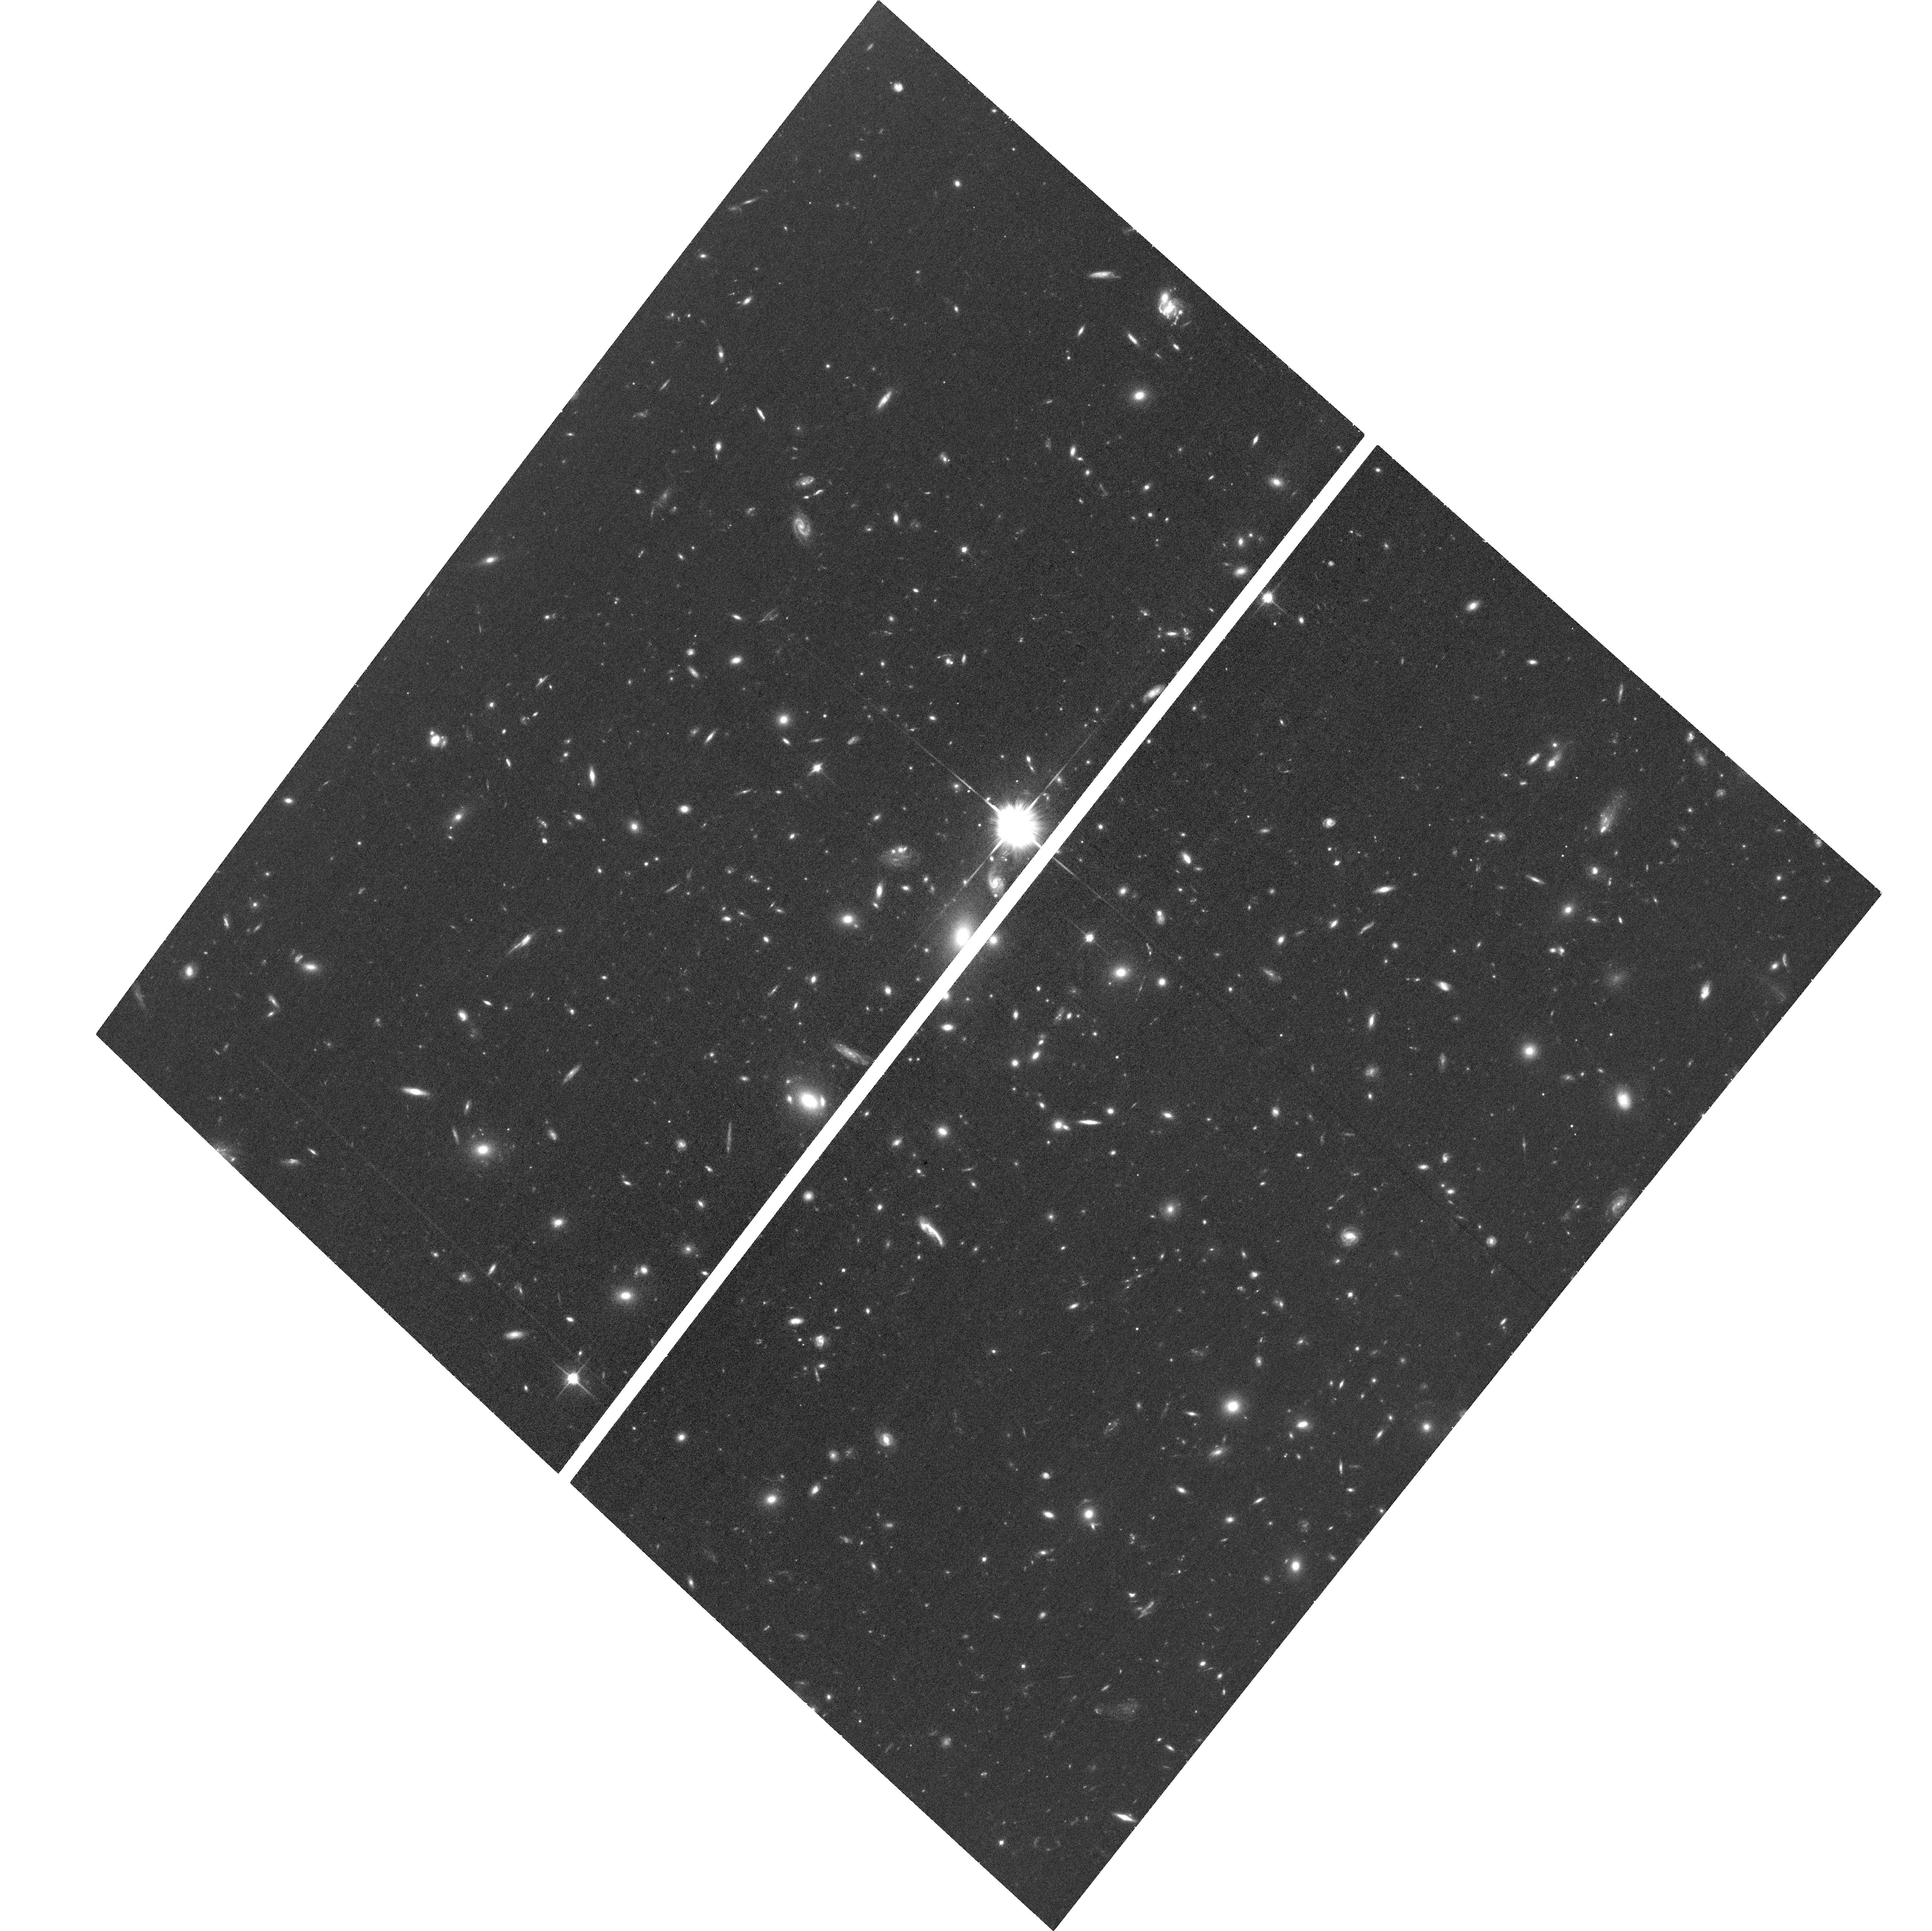
Target: WHL-J24.3324-8.477
Instrument: ACS/WFC
Filter: F814W
Exposure: 37 min
Observation ID: hst_15842_8y_acs_wfc_f814w_je4y8y

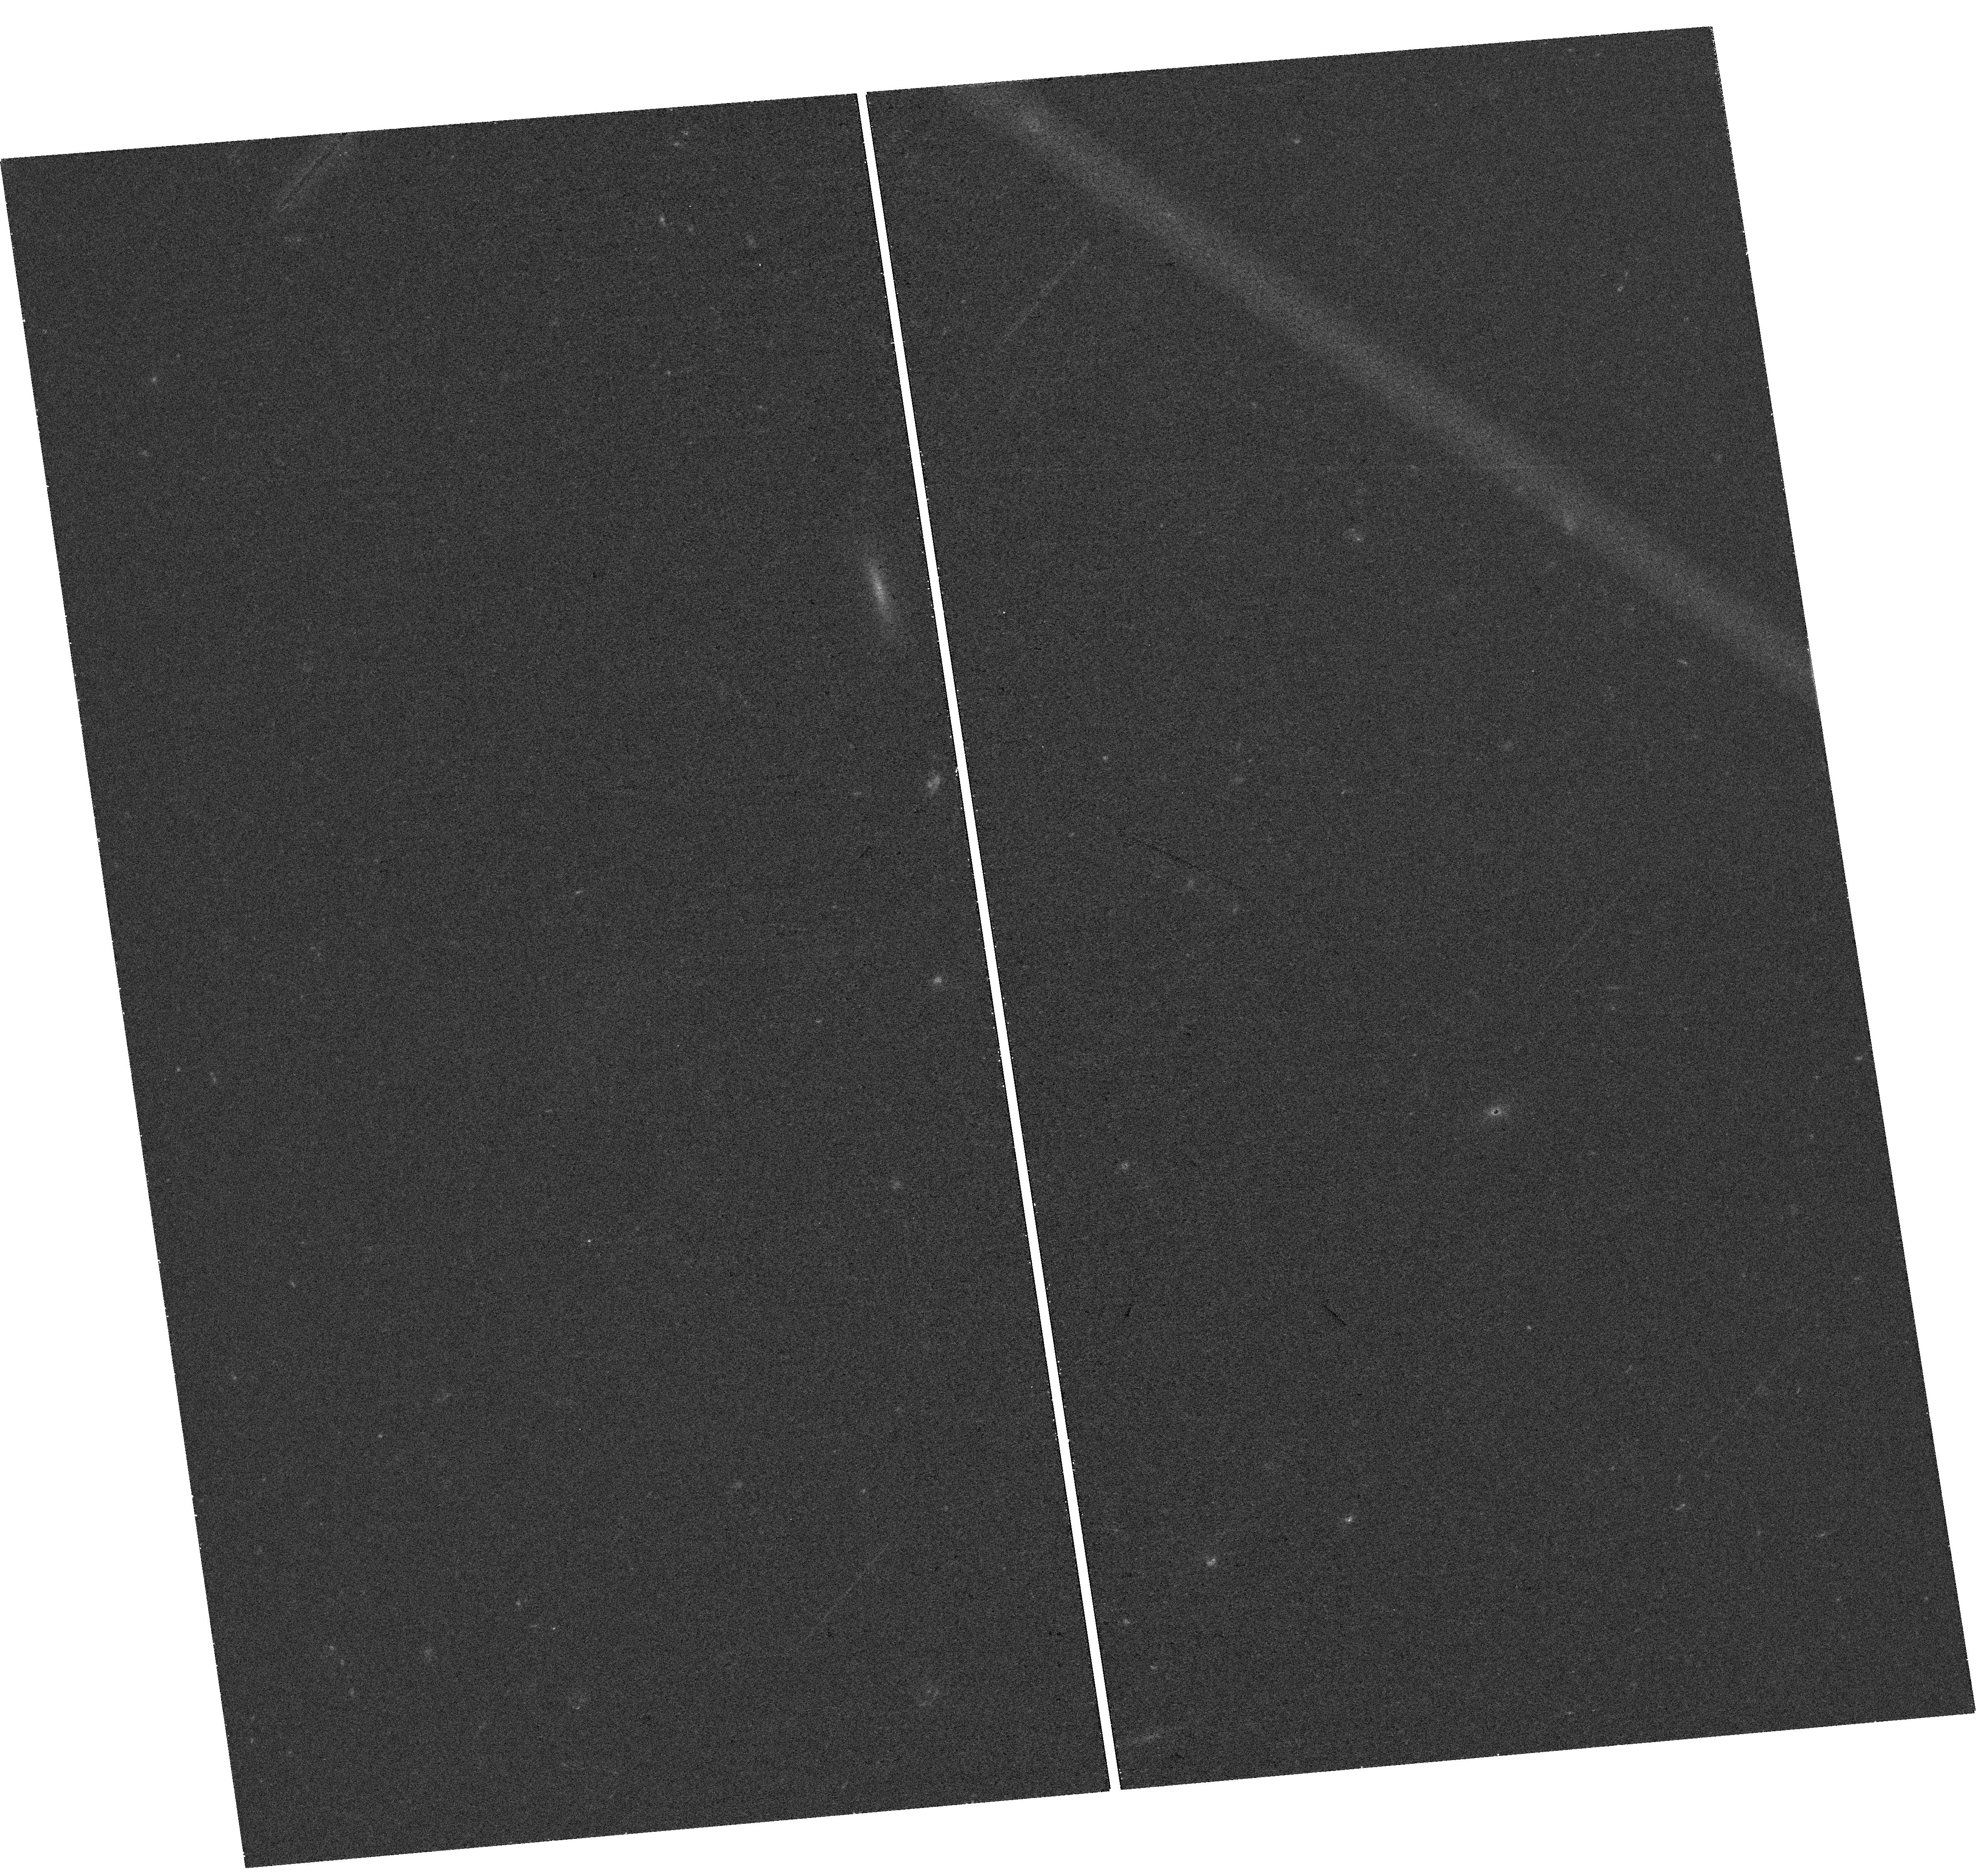
Target: field at RA 24.453°, Dec -8.467°
Instrument: WFC3/UVIS
Filter: F438W
Exposure: 41 min
Observation ID: hst_15842_4x_wfc3_uvis_f438w_ie4y4x

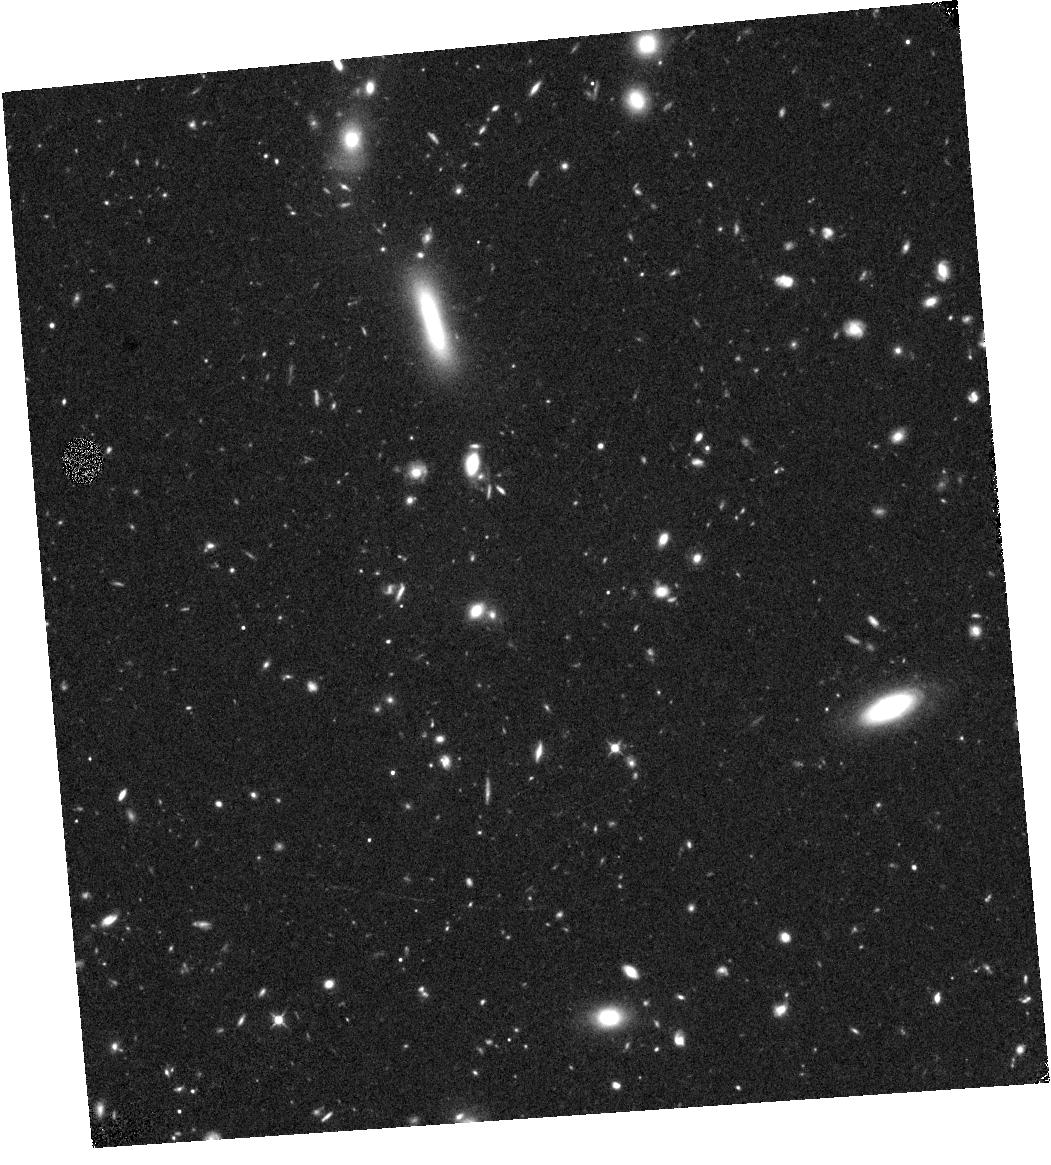
Target: field at RA 24.455°, Dec -8.467°
Instrument: WFC3/IR
Filter: F105W
Exposure: 43 min
Observation ID: hst_15842_8a_wfc3_ir_f105w_ie4y8a

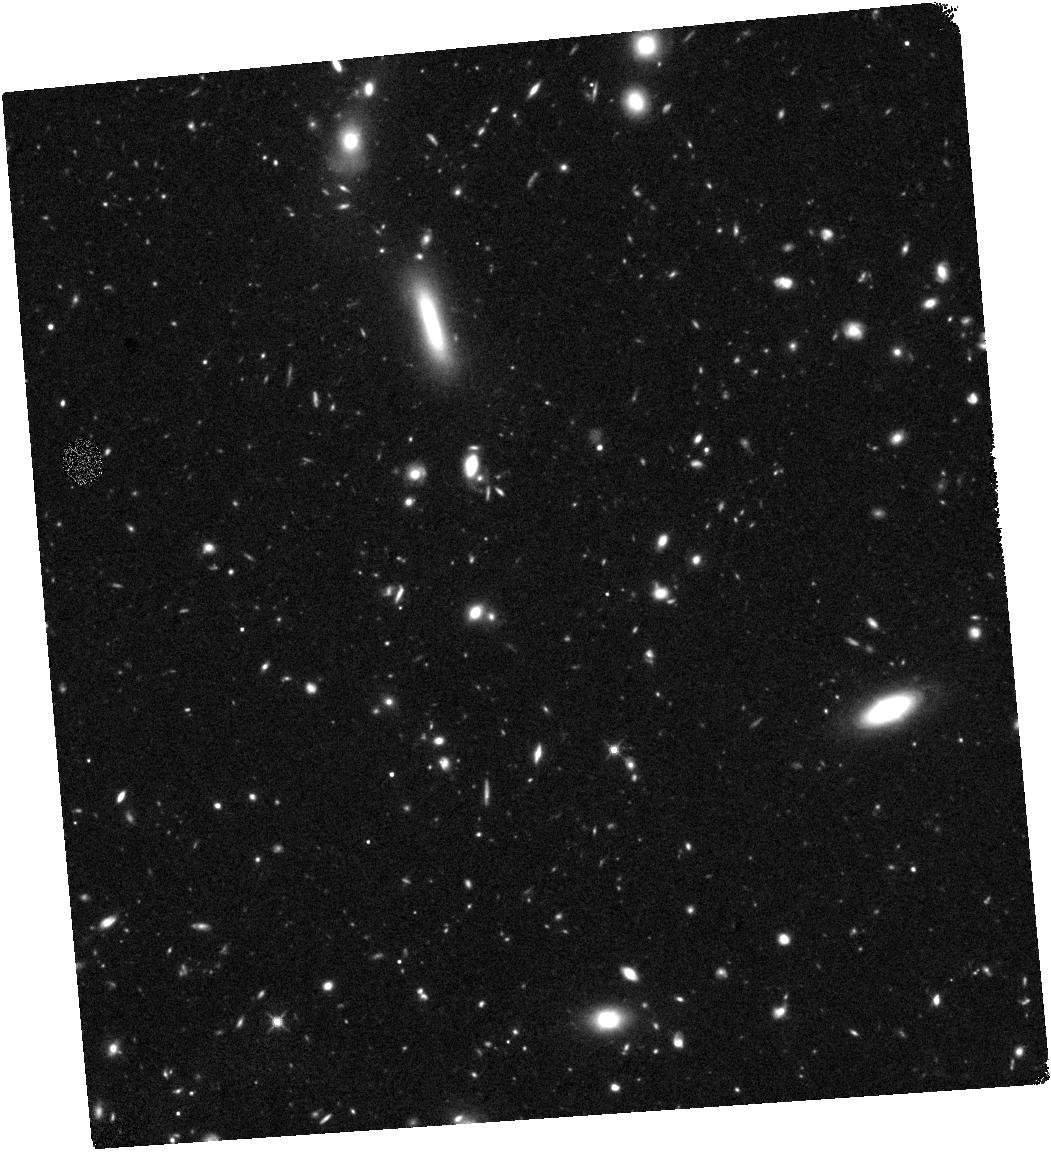
Target: field at RA 24.455°, Dec -8.467°
Instrument: WFC3/IR
Filter: F140W
Exposure: 43 min
Observation ID: hst_15842_4a_wfc3_ir_f140w_ie4y4a

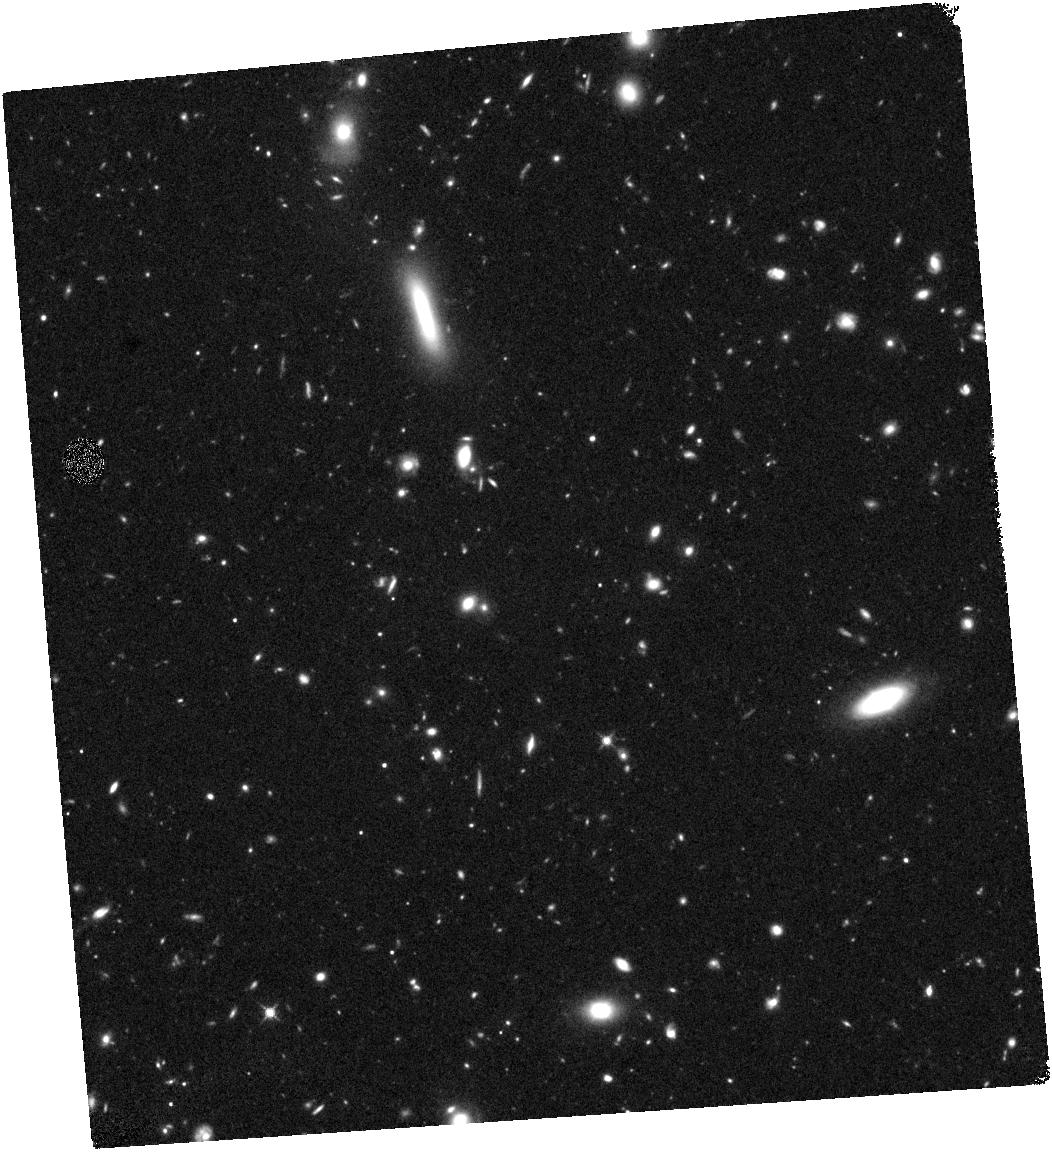
Target: field at RA 24.455°, Dec -8.468°
Instrument: WFC3/IR
Filter: F125W
Exposure: 43 min
Observation ID: hst_15842_8b_wfc3_ir_f125w_ie4y8b

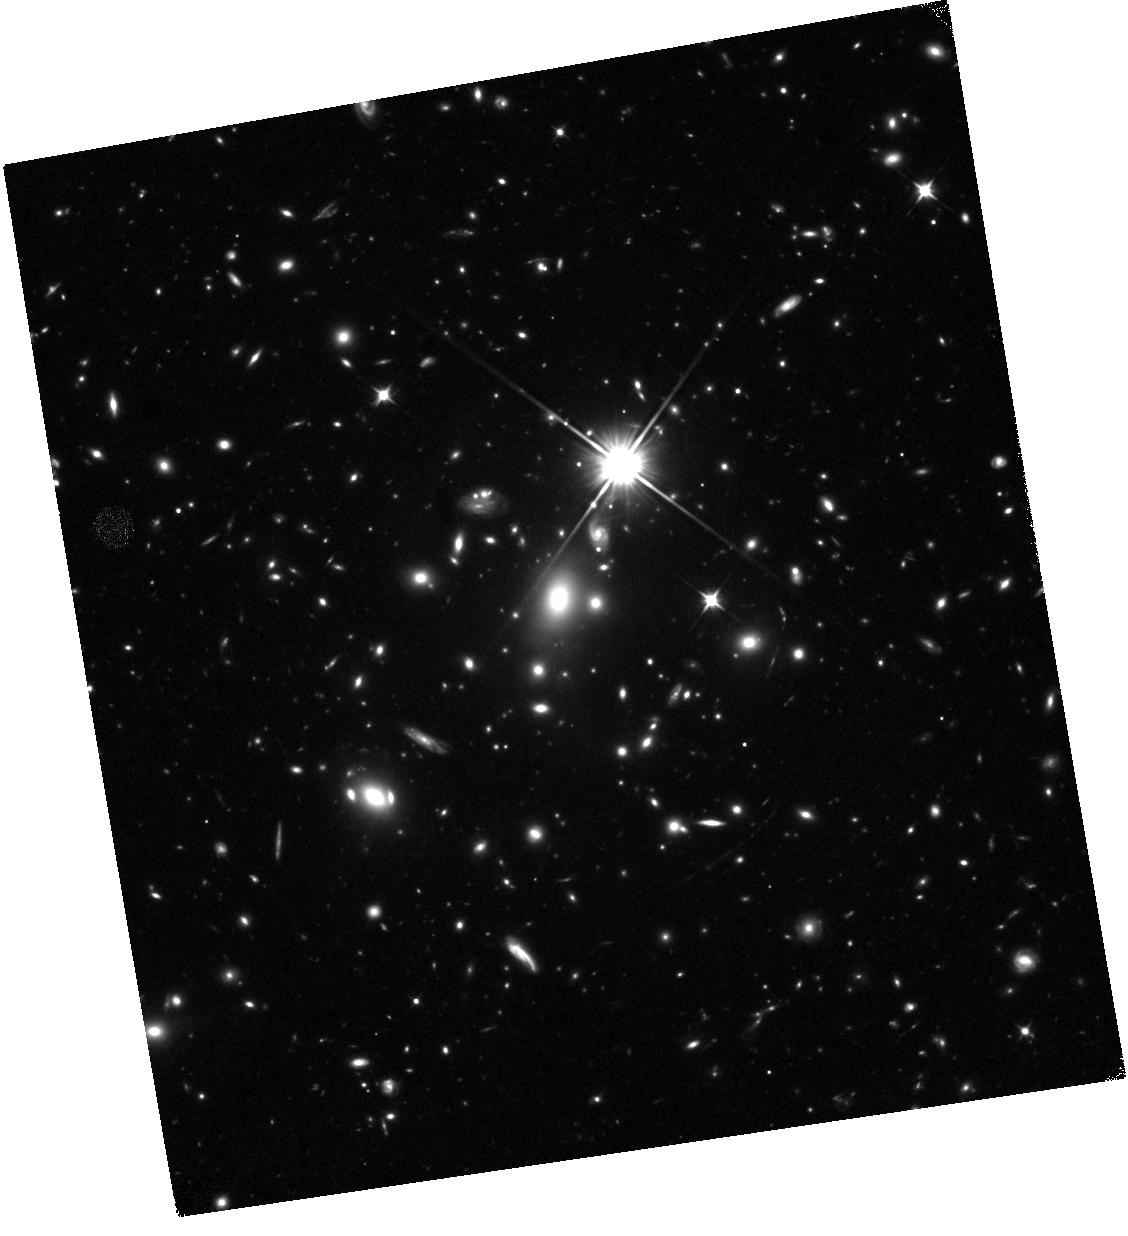
Target: WHL-J24.3324-8.477
Instrument: WFC3/IR
Filter: F110W
Exposure: 43 min
Observation ID: hst_15842_1a_wfc3_ir_f110w_ie4y1a

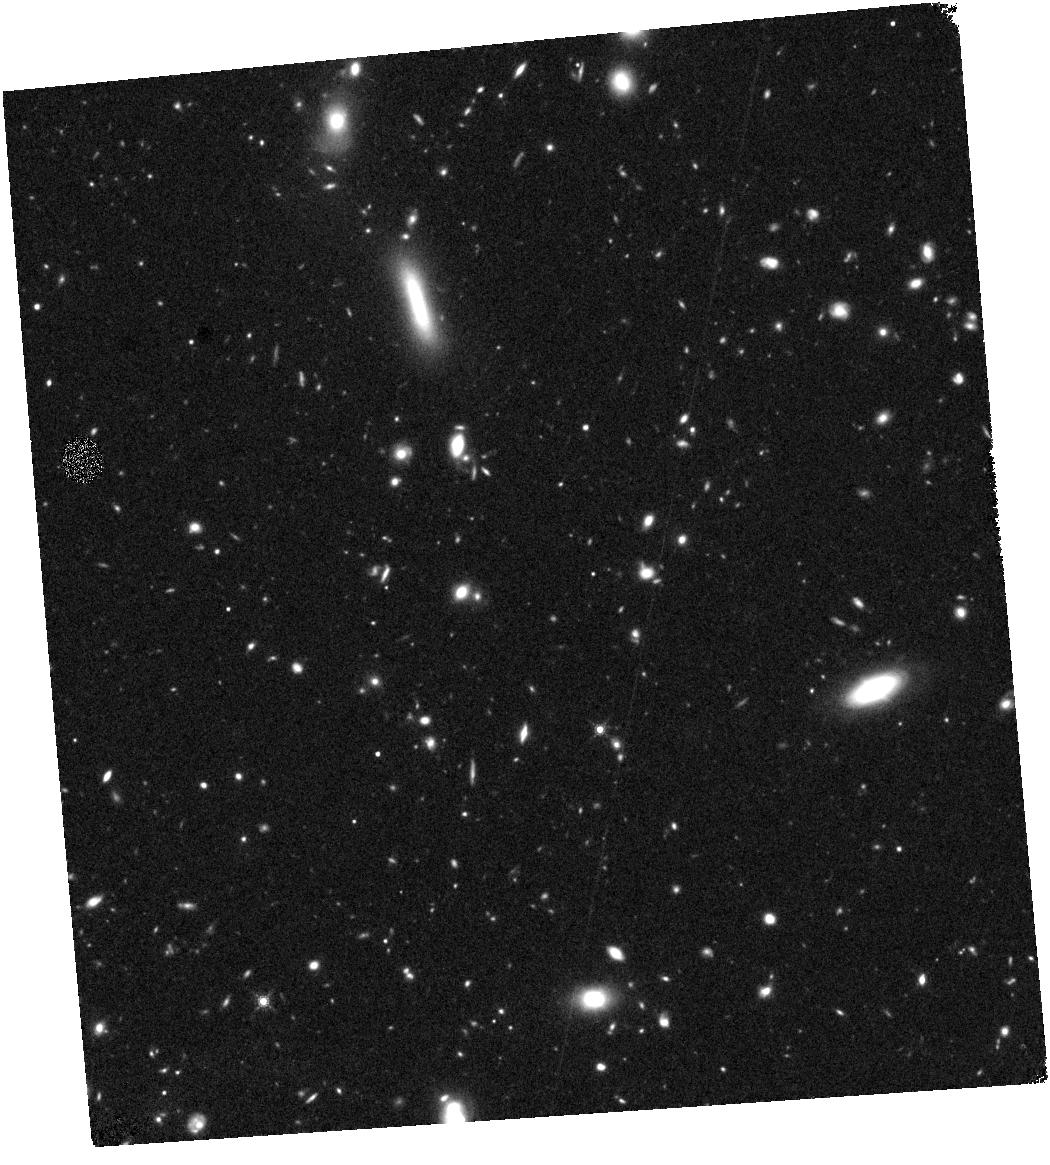
Target: field at RA 24.455°, Dec -8.468°
Instrument: WFC3/IR
Filter: F160W
Exposure: 43 min
Observation ID: hst_15842_8y_wfc3_ir_f160w_ie4y8y

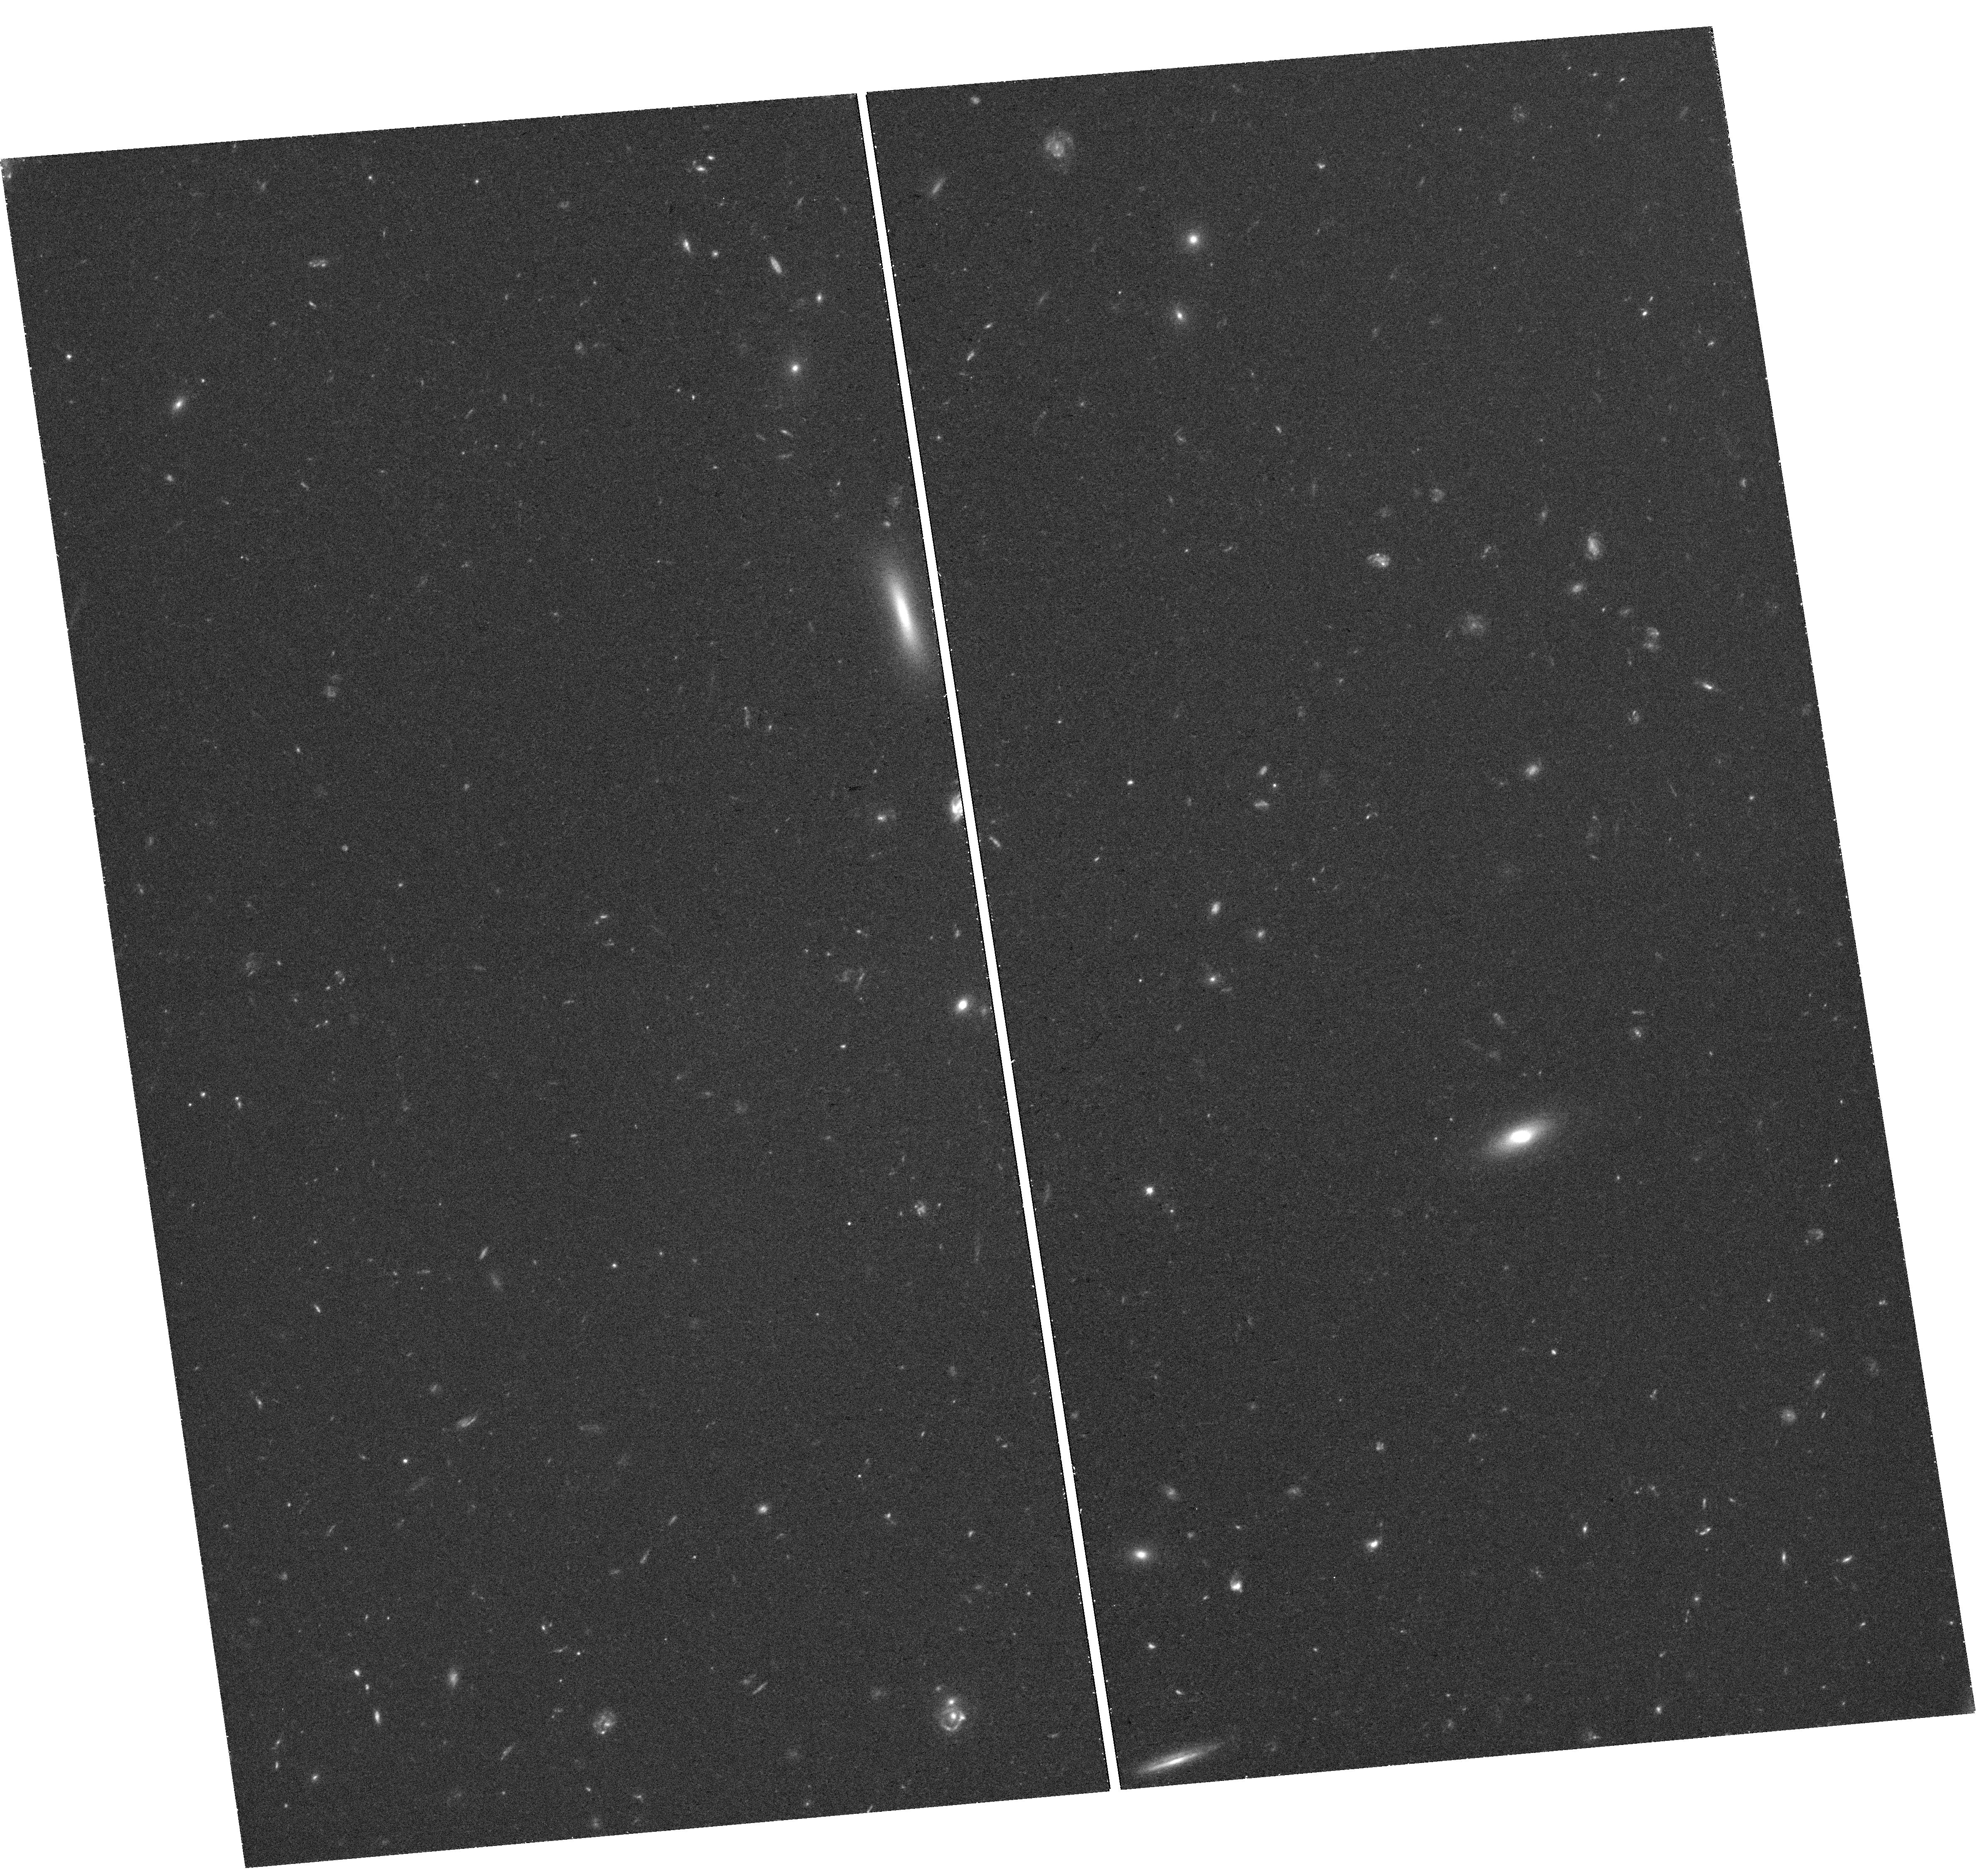
Target: field at RA 24.453°, Dec -8.466°
Instrument: WFC3/UVIS
Filter: F606W
Exposure: 41 min
Observation ID: hst_15842_8x_wfc3_uvis_f606w_ie4y8x

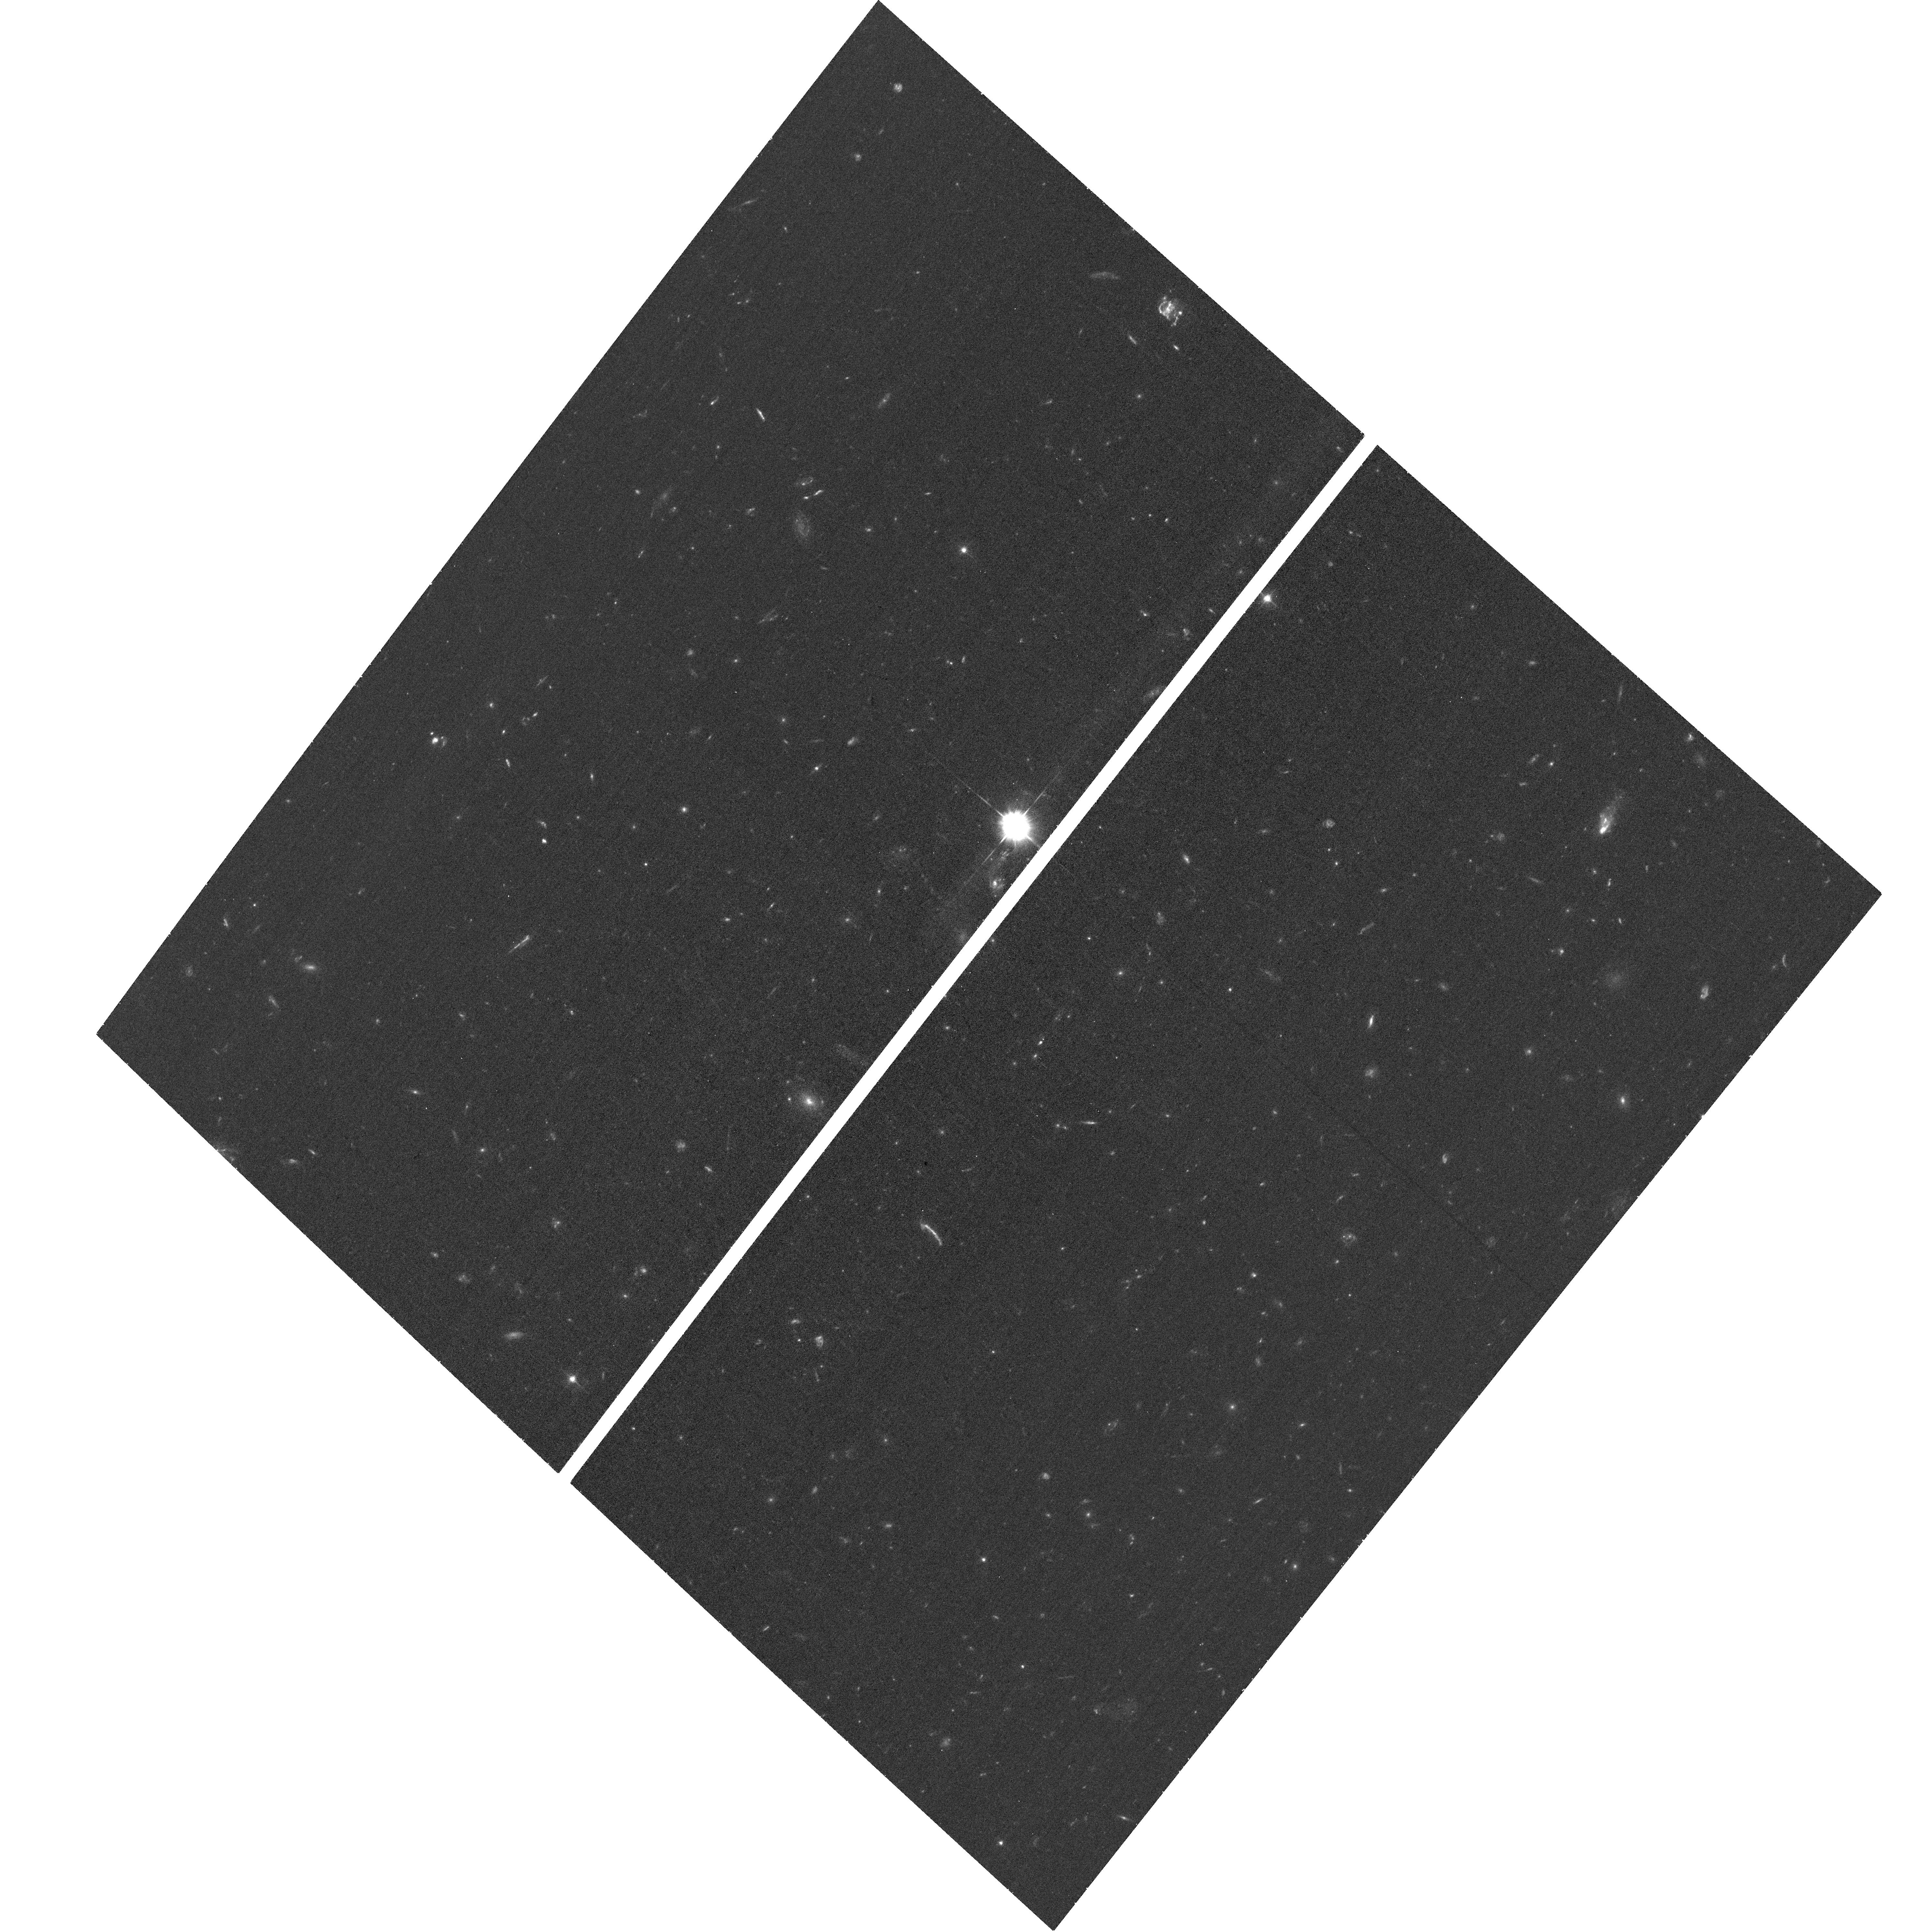
Target: WHL-J24.3324-8.477
Instrument: ACS/WFC
Filter: F475W
Exposure: 30 min
Observation ID: hst_15842_4x_acs_wfc_f475w_je4y4x

Unprecedented Spatial Resolution in a Strongly Magnified z ~ 6 Galaxy (PI: Coe, Dan)

The combined powers of HST and gravitational lensing have delivered strongly magnified images of distant galaxies, revealing detailed structures at ~100 pc resolution or better at z ~ 1 - 5. Here we propose to extend that work to z ~ 6 and reveal the highest spatial resolutions yet studied at z > 1. The RELICS HST Treasury Program recently yielded the longest lensed image of any galaxy at z ~ 6, observed in the first billion years. The shallow WFC3/IR imaging was only sufficient to detect the brightest star-forming knots, while the ACS imaging did not significantly detect any of the knots individually. Here we propose deeper ACS F814W imaging to reveal unprecedented levels of spatial detail, resolving star forming clumps as small as r ~ 20 pc. We also propose deeper WFC3/IR imaging in F110W to reveal the full extent of the arc. Finally we add bluer imaging with ACS F475W. The combined data will critically enable us to identify other multiply-imaged galaxies, significantly improving the strong lens model. Based on these new data, this exceptional 15" long z ~ 6 arc will enable us to study star formation efficiency in clumps smaller than r ~ 100 pc for the first time at this epoch. This type of science has been envisioned for the ELTs and LUVOIR; we will do it now with HST. We waive any proprietary period to these data, in the spirit of the RELICS observing program that led to this discovery.